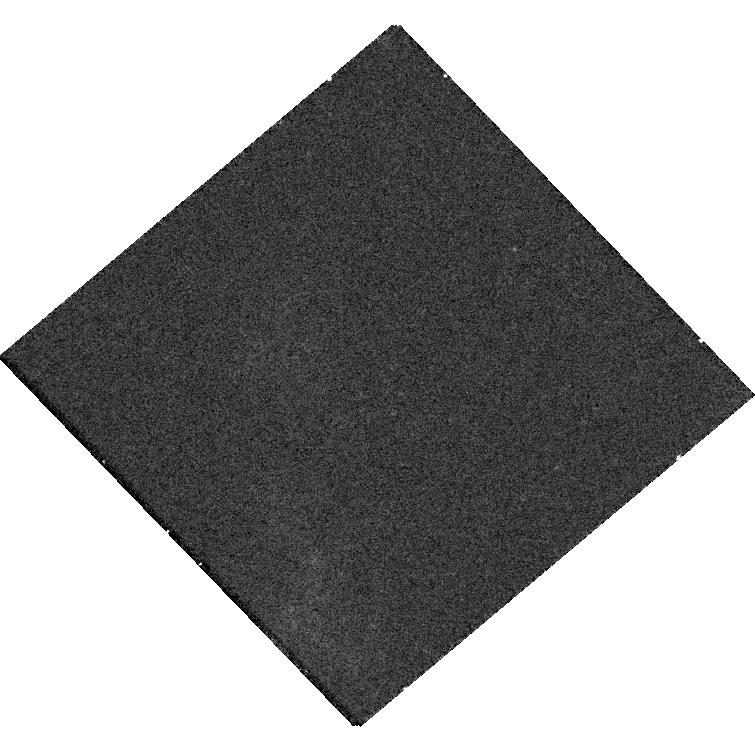
Target: SDSSJ083839.39+444654.53. Instrument: WFC3/UVIS. Filter: F621M. Exposure: 20 min. Observation ID: hst_18037_16_wfc3_uvis_f621m_ifpk16

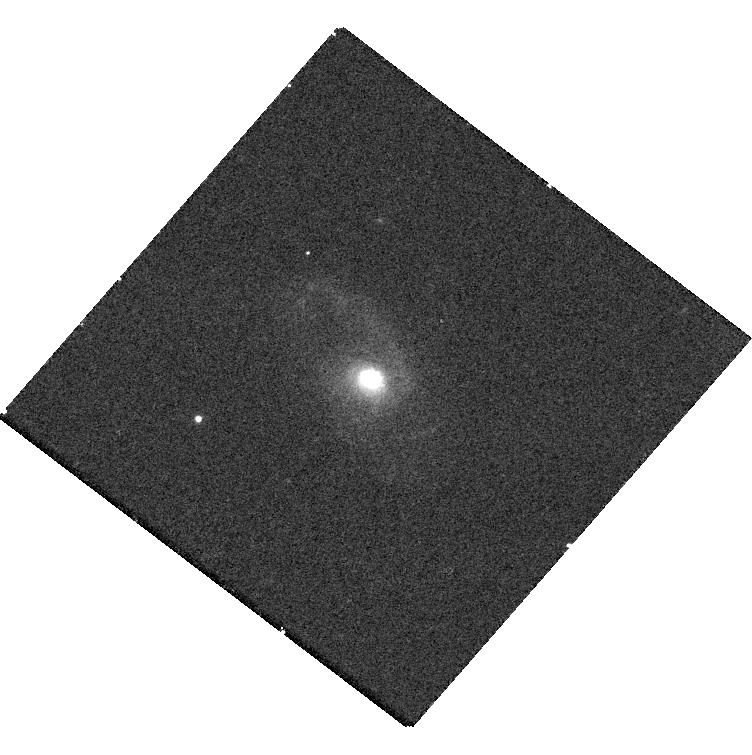
Target: SDSSJ075226.52+251020.25. Instrument: WFC3/UVIS. Filter: F621M. Exposure: 20 min. Observation ID: hst_18037_07_wfc3_uvis_f621m_ifpk07

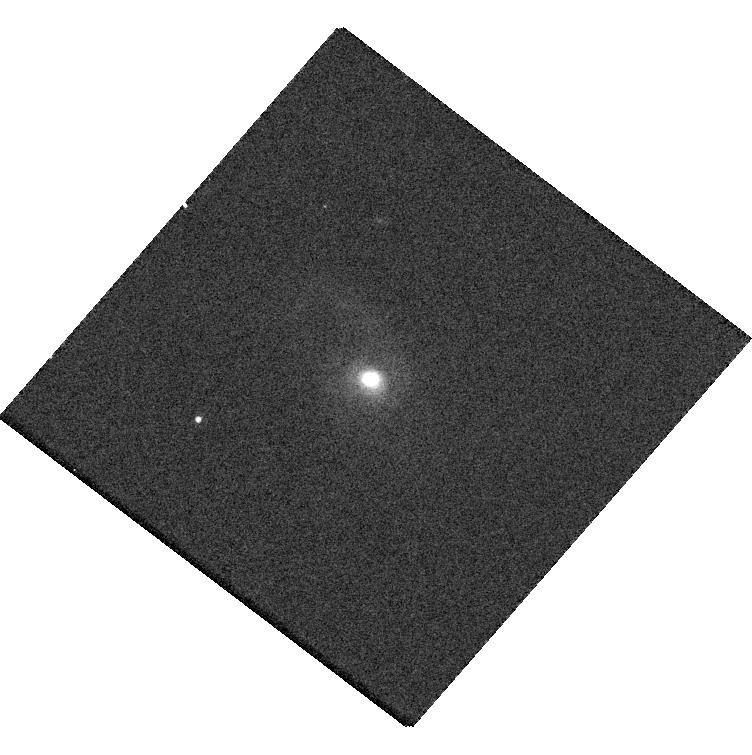
Target: SDSSJ075226.52+251020.25. Instrument: WFC3/UVIS. Filter: F689M. Exposure: 10 min. Observation ID: hst_18037_07_wfc3_uvis_f689m_ifpk07

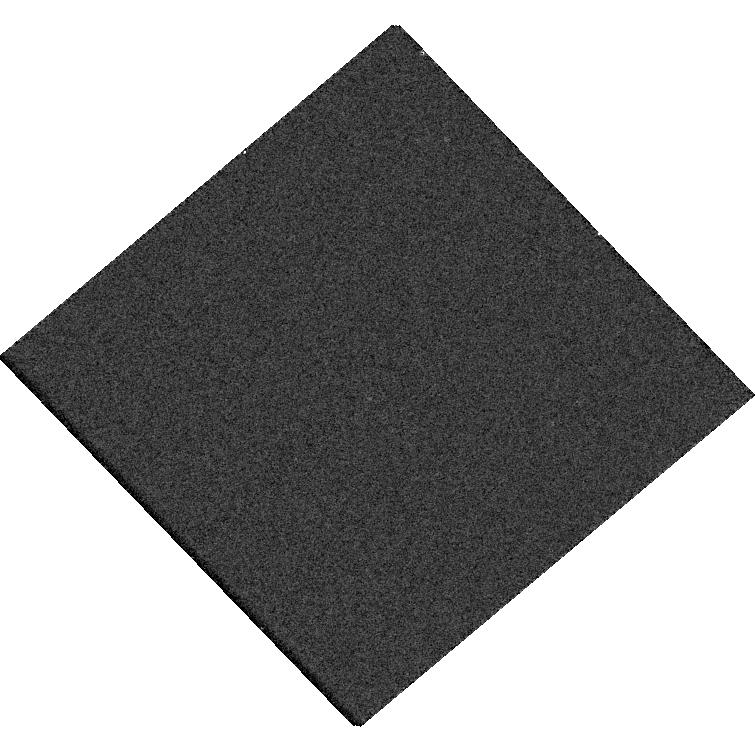
Target: SDSSJ083839.39+444654.53. Instrument: WFC3/UVIS. Filter: F763M. Exposure: 10 min. Observation ID: hst_18037_16_wfc3_uvis_f763m_ifpk16

Search for massive sub-kpc dual active galactic nuclei in the most luminous quasars (PI: Do, Ha My)

Supermassive black hole binaries (SMBHBs) are expected to dominate the nanohertz gravitational wave background (GWB). The large GWB amplitude measured by pulsar timing arrays (PTAs) suggests that there are more binaries than predicted by major merger models. Merging SMBHBs in the local universe correspond to close-separation massive dual AGN progenitors at z=0.15-0.9. However, we have detected very few sub-kpc dual AGN massive enough to contribute to the GWB in this redshift range. We propose a SNAP with WFC3/UVIS of the 146 most luminous Type-2 AGN selected from SDSS in z=0.1-0.4 to detect the most massive sub-kpc dual AGN predicted by the GWB. Only a WFC3/UVIS SNAP can provide a large enough sample at a high enough resolution for our science goal of characterizing the population of PTA-mass sub-kpc dual AGN. With this data, we can constrain the abundance of sub-kpc duals and test the population of SMBHBs predicted by the measured GWB. Furthermore, this observation would allow us to study the demographics of SMBHBs and their host galaxies to aid future detection efforts.